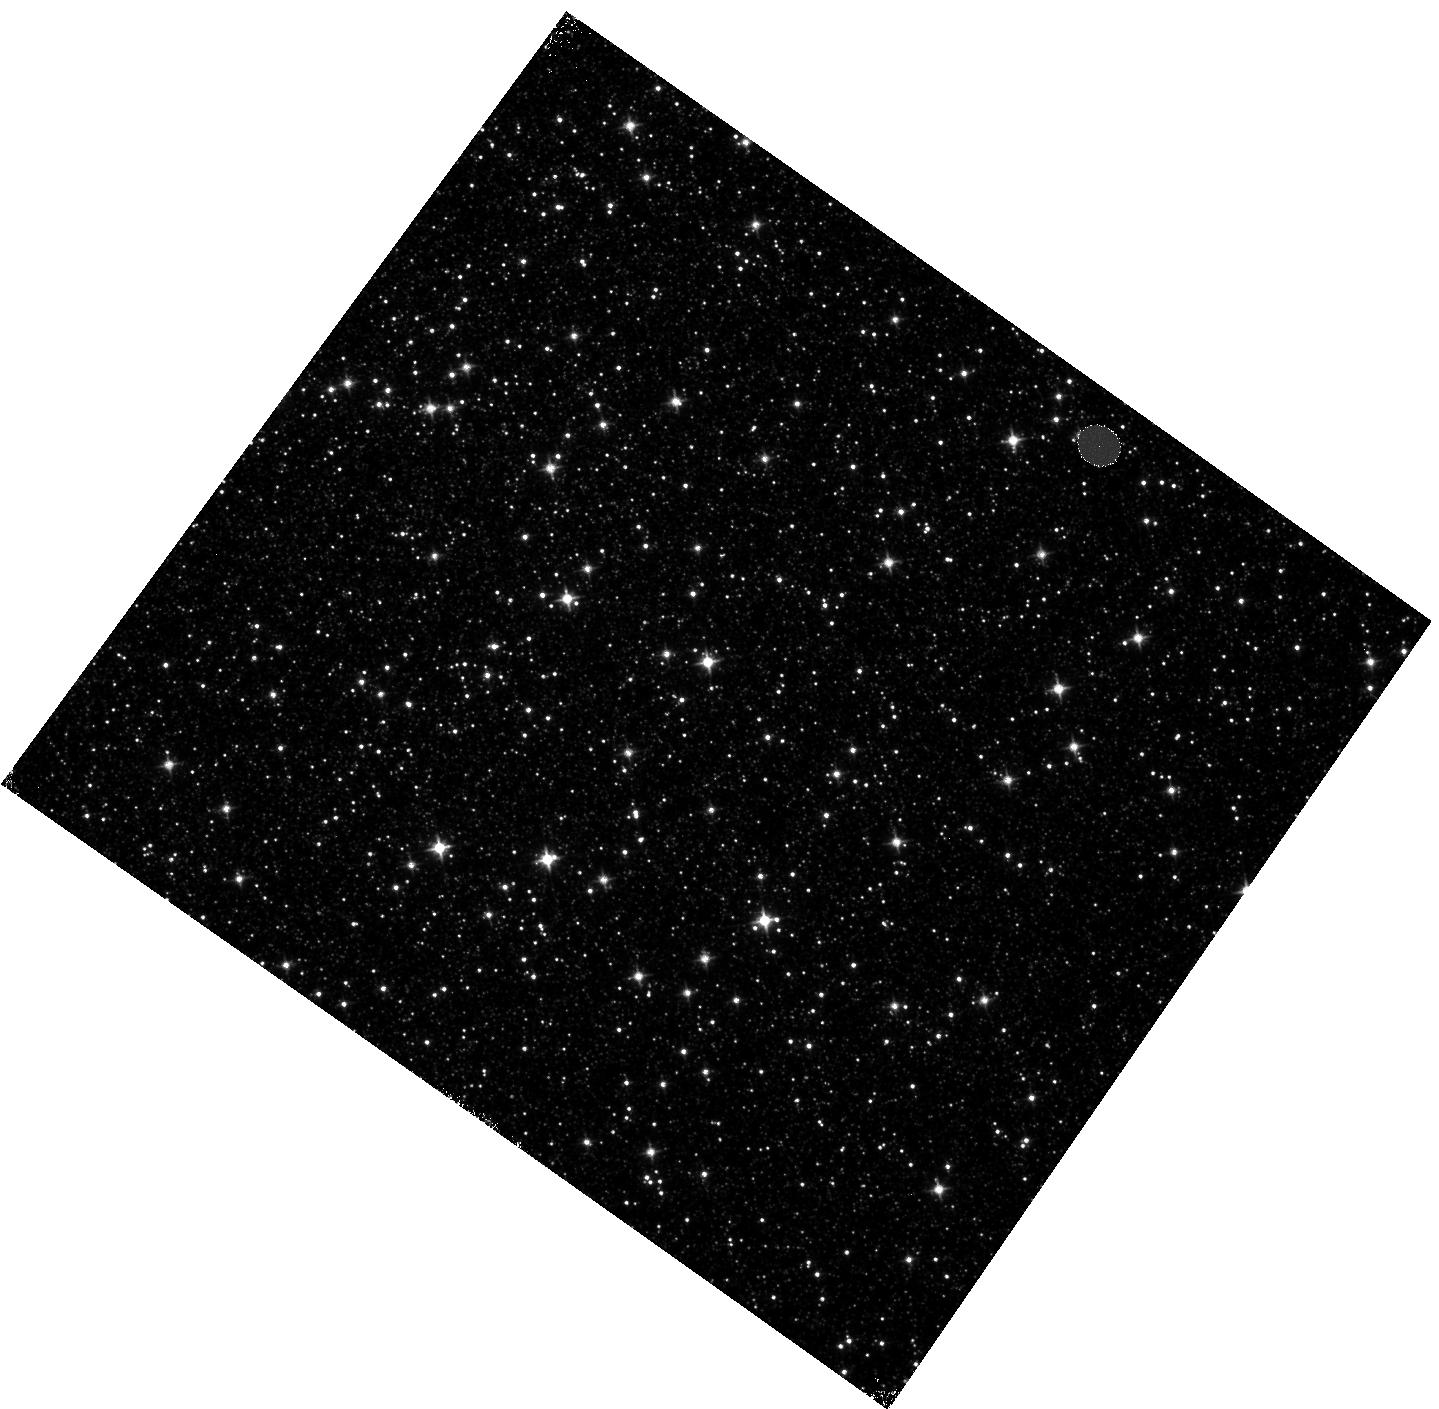
Target: OMEGACEN-3. Instrument: WFC3/IR. Filter: F110W. Exposure: 5 min. Observation ID: hst_12351_03_wfc3_ir_f110w_ibmf03

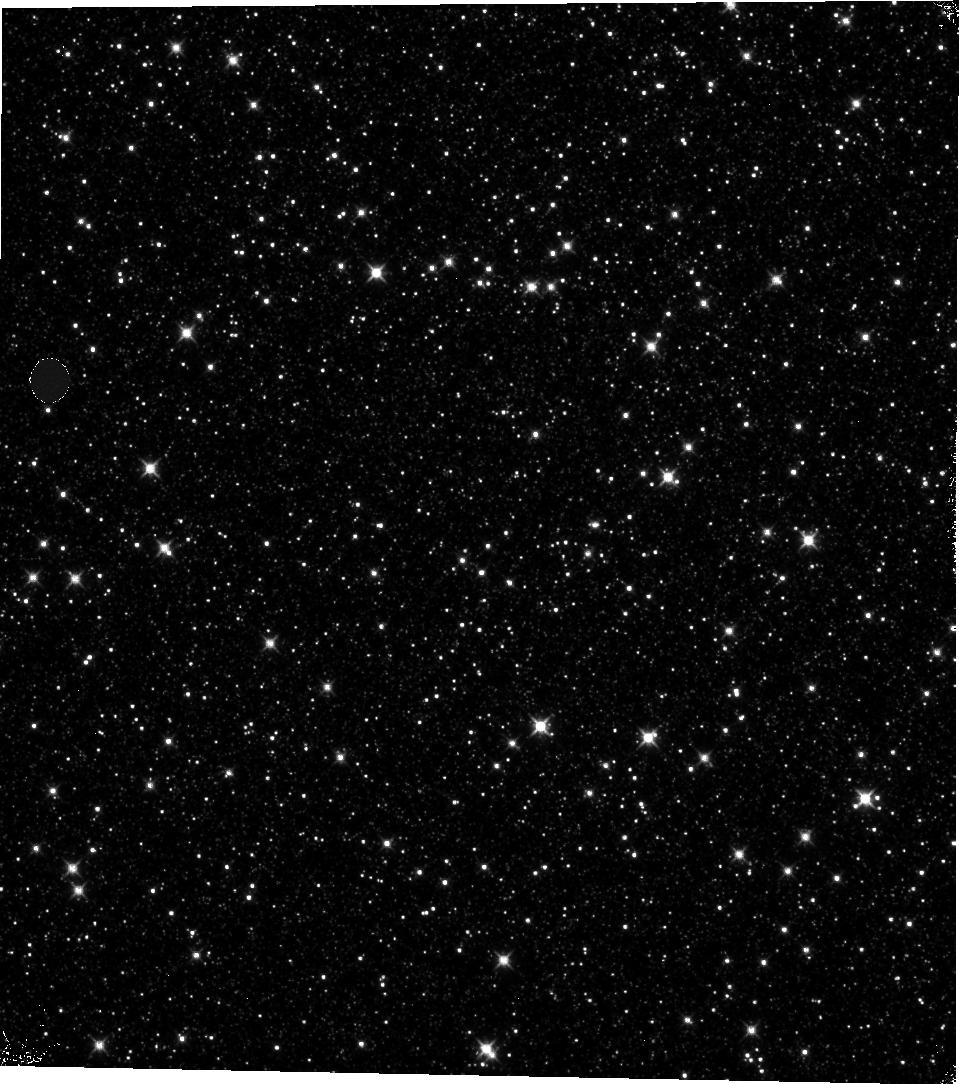
Target: OMEGACEN-2. Instrument: WFC3/IR. Filter: F110W. Exposure: 5 min. Observation ID: hst_12351_ac_wfc3_ir_f110w_ibmfac

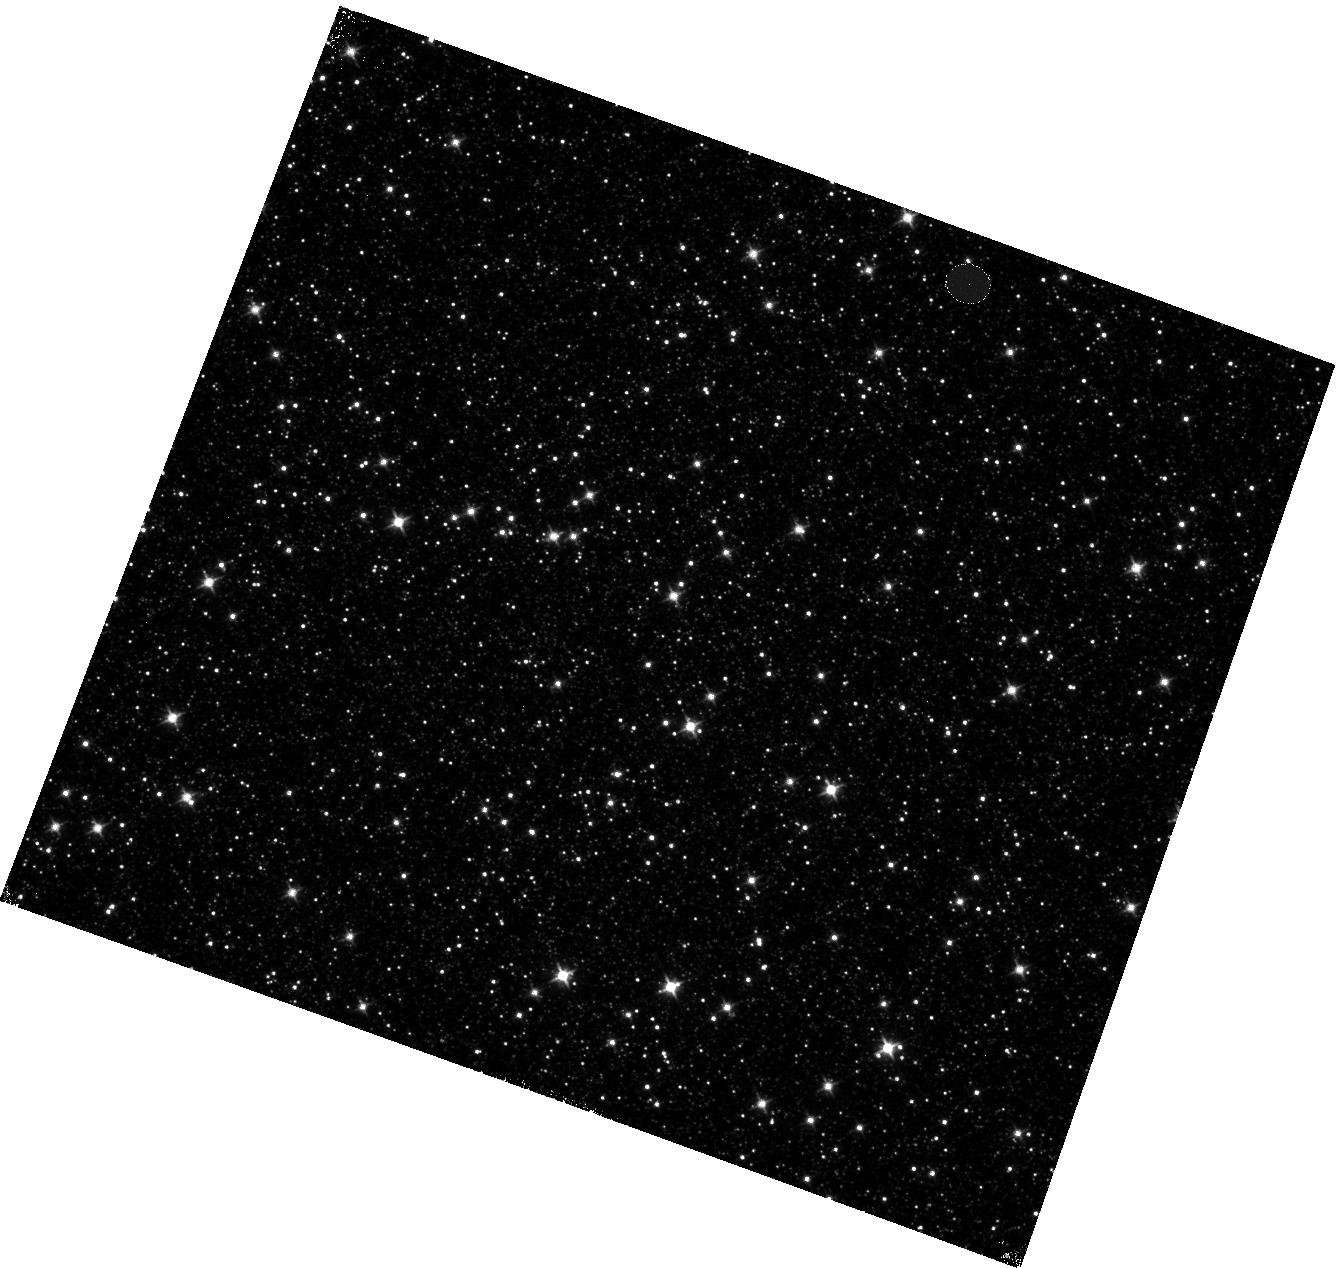
Target: OMEGACEN-1. Instrument: WFC3/IR. Filter: F110W. Exposure: 5 min. Observation ID: hst_12351_01_wfc3_ir_f110w_ibmf01

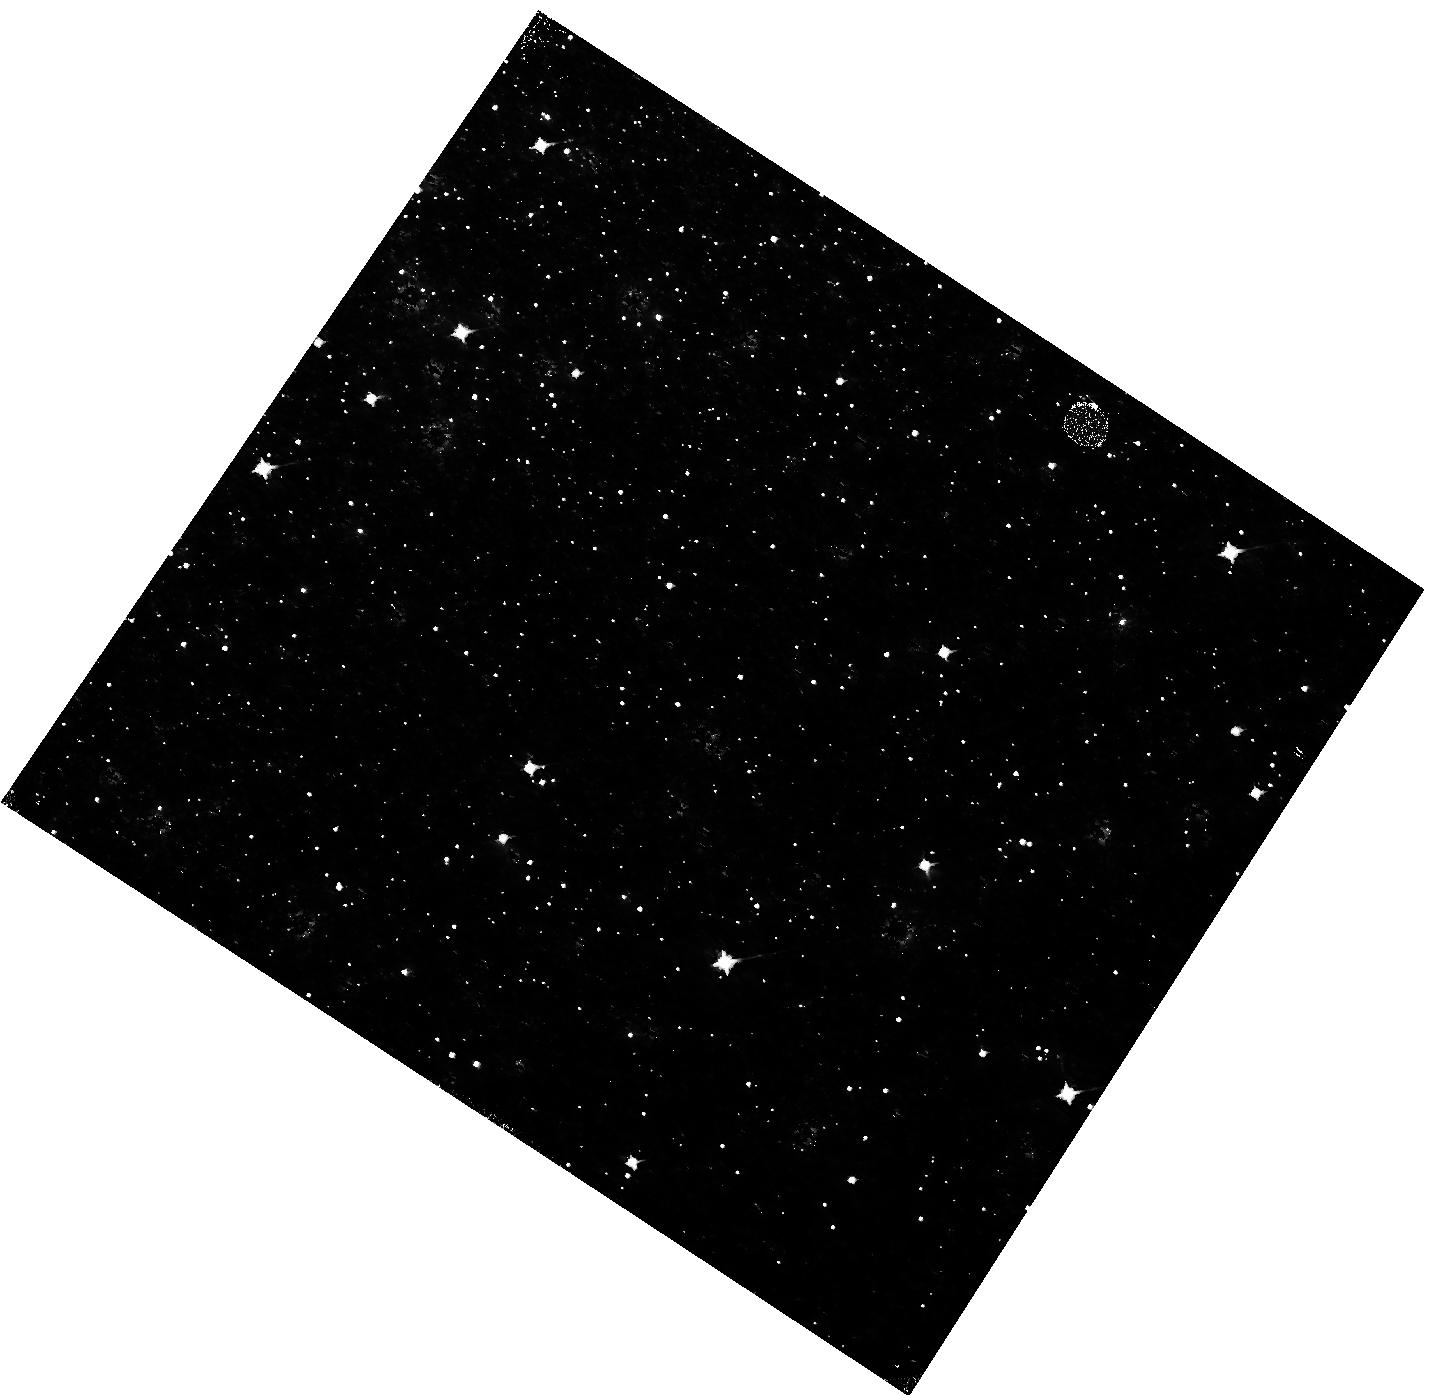
Target: OMEGACEN-2. Instrument: WFC3/IR. Filter: F110W. Exposure: 5 min. Observation ID: hst_12351_02_wfc3_ir_f110w_ibmf02

IR Persistence 18 (PI: Long, Knox S.)

The IR detectors on WFC3 exhibit persistence when exposed to levels close to or exceeding saturation. The purpose of this calibration program is to better characterize the persistence in WFC3 so that a better model for removing persistence from images can be developed. Specific goals include (1) verifying that persistence behavior is identical when the IR array is exposed to light from stars and diffuse sources like the flat field lamp, (2) establishing that persistence is not changing with time, (3) determining whether persistence is a function not only of the depth to which a pixel is filled, but also how long the pixel is maintained at full well, and (4) verifying that persistence is not wavelength dependent. The observations involve tungsten lamp exposures followed by darks as well as exposures of Omega Cen.